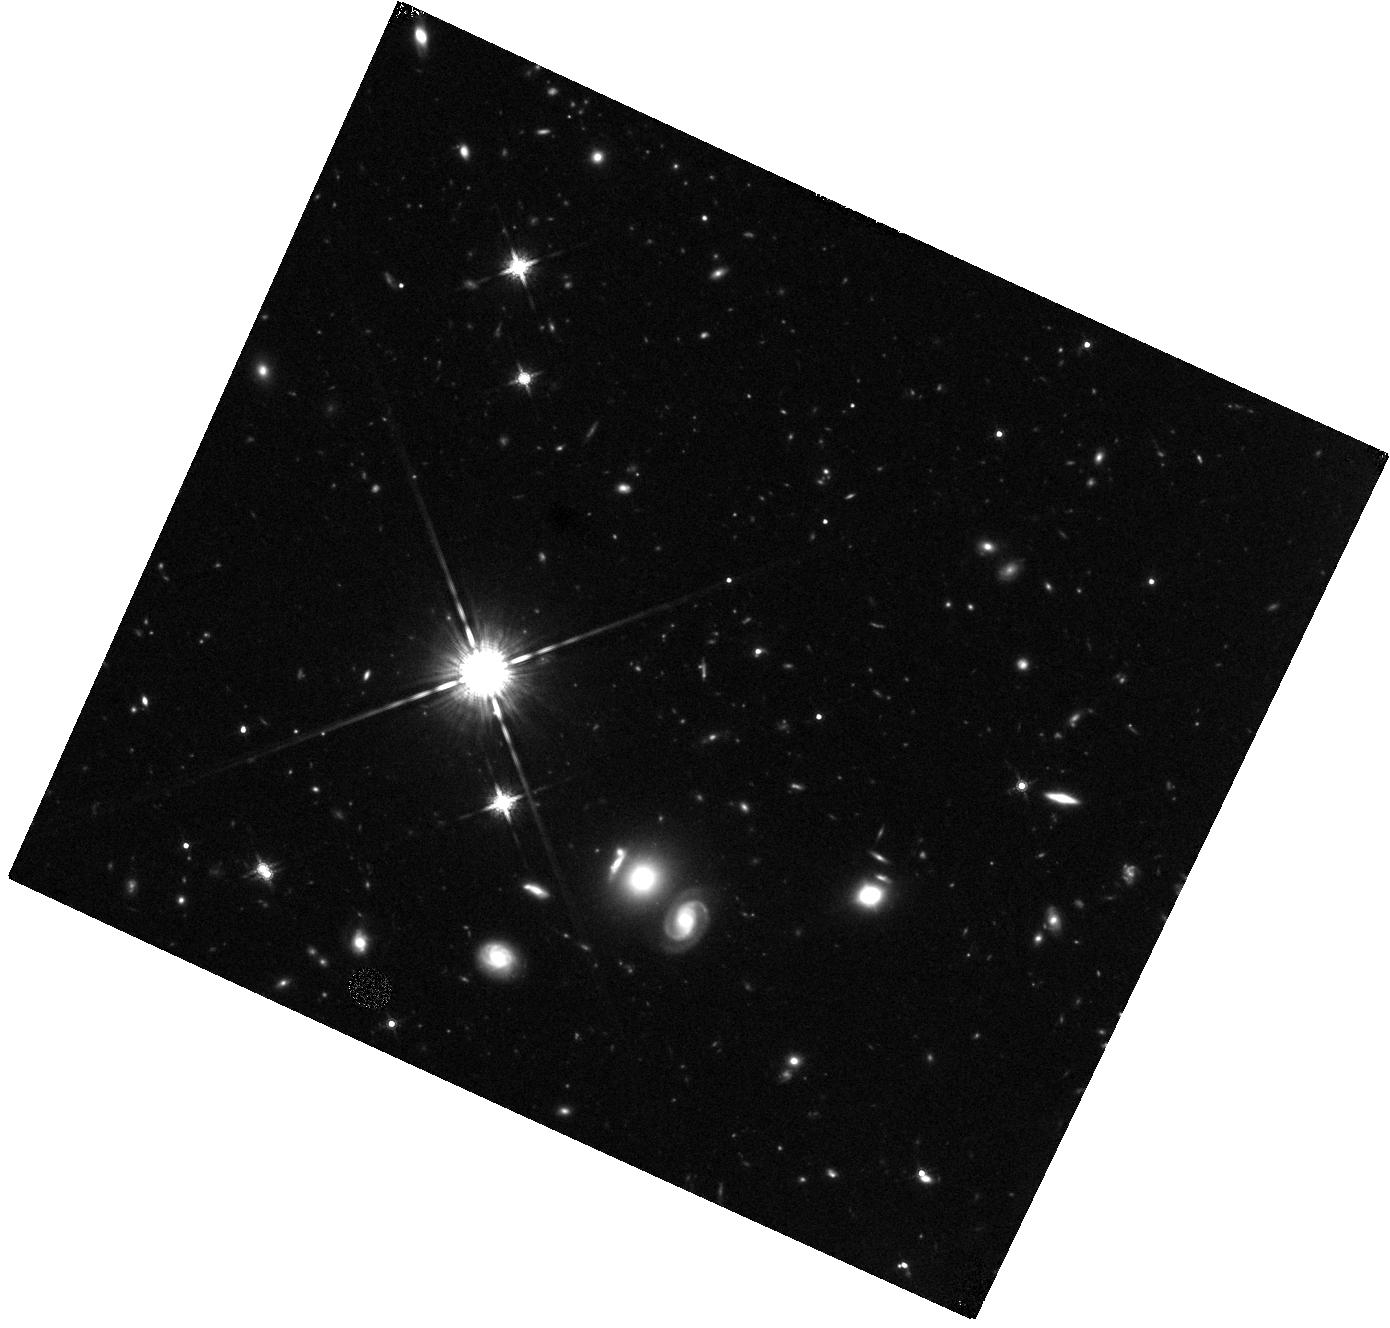
Target: WISELAB0851+31. Instrument: WFC3/IR. Filter: F160W. Exposure: 44 min. Observation ID: hst_12930_15_wfc3_ir_f160w_ibxu15

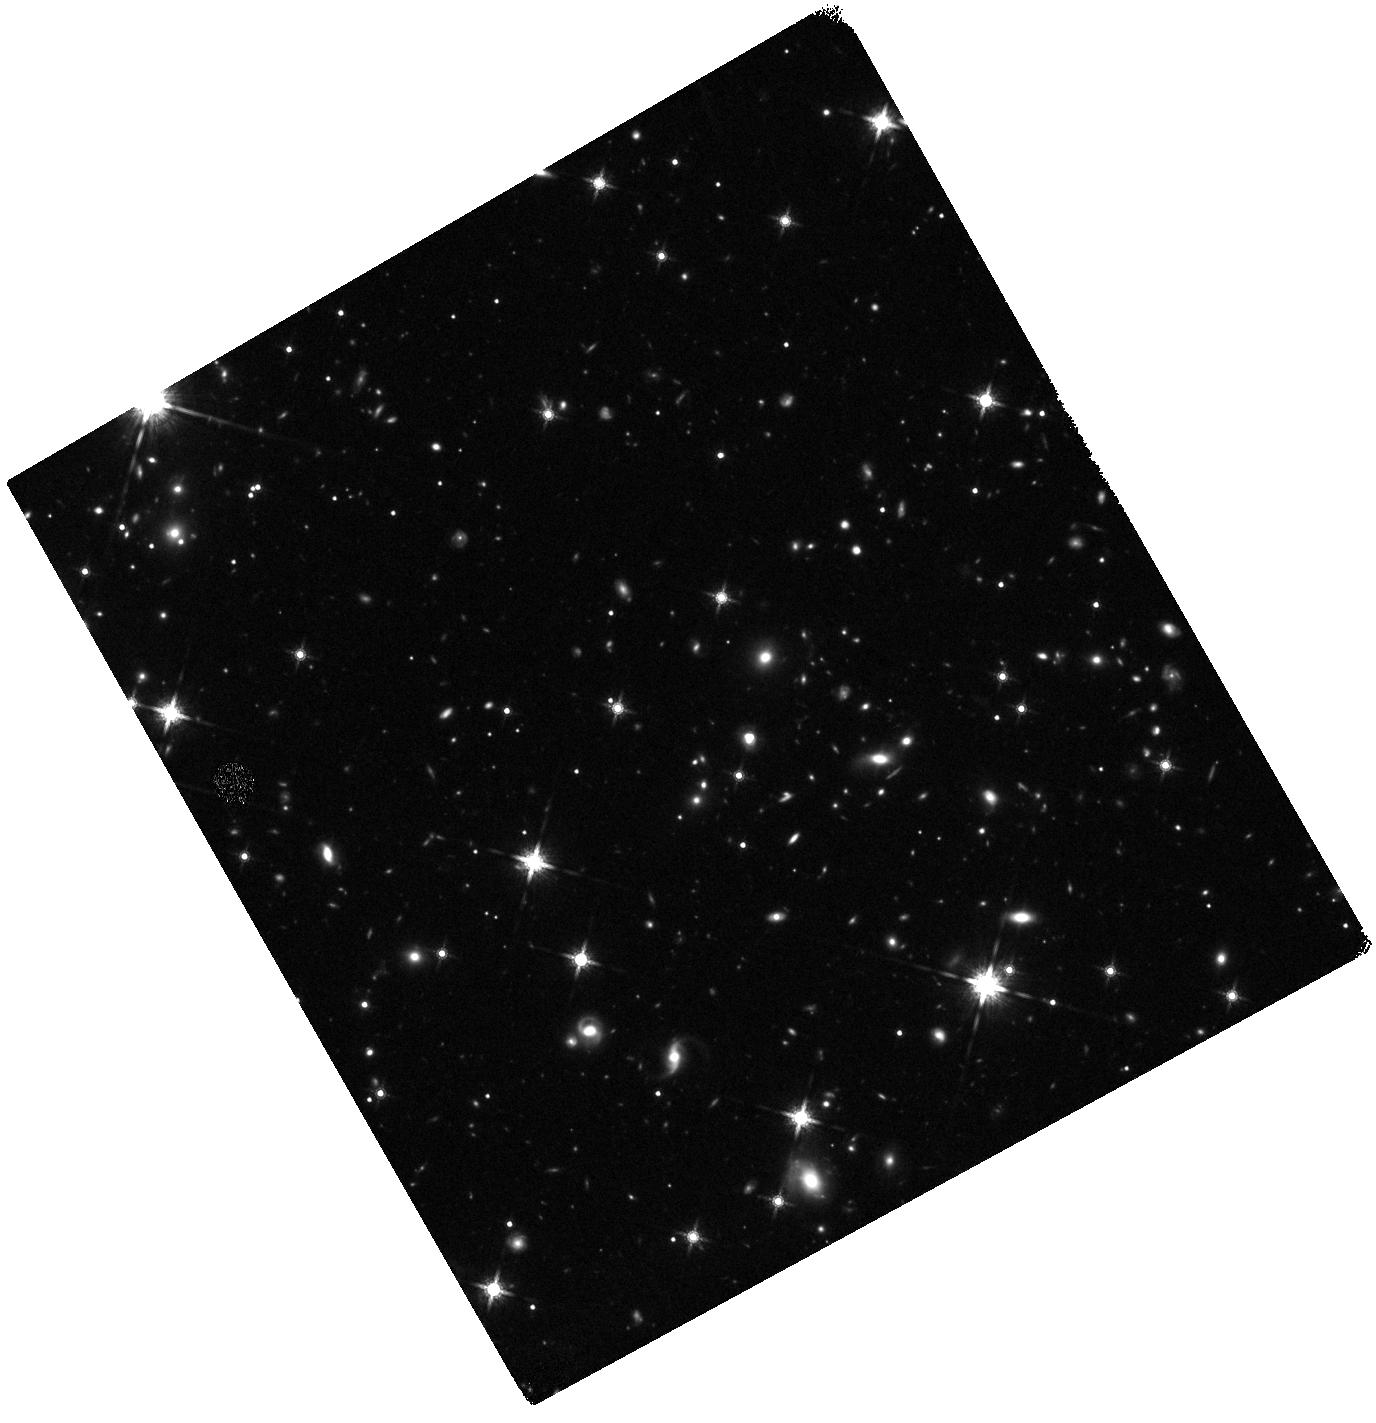
Target: WISELAB1819+45. Instrument: WFC3/IR. Filter: F160W. Exposure: 47 min. Observation ID: hst_12930_13_wfc3_ir_f160w_ibxu13

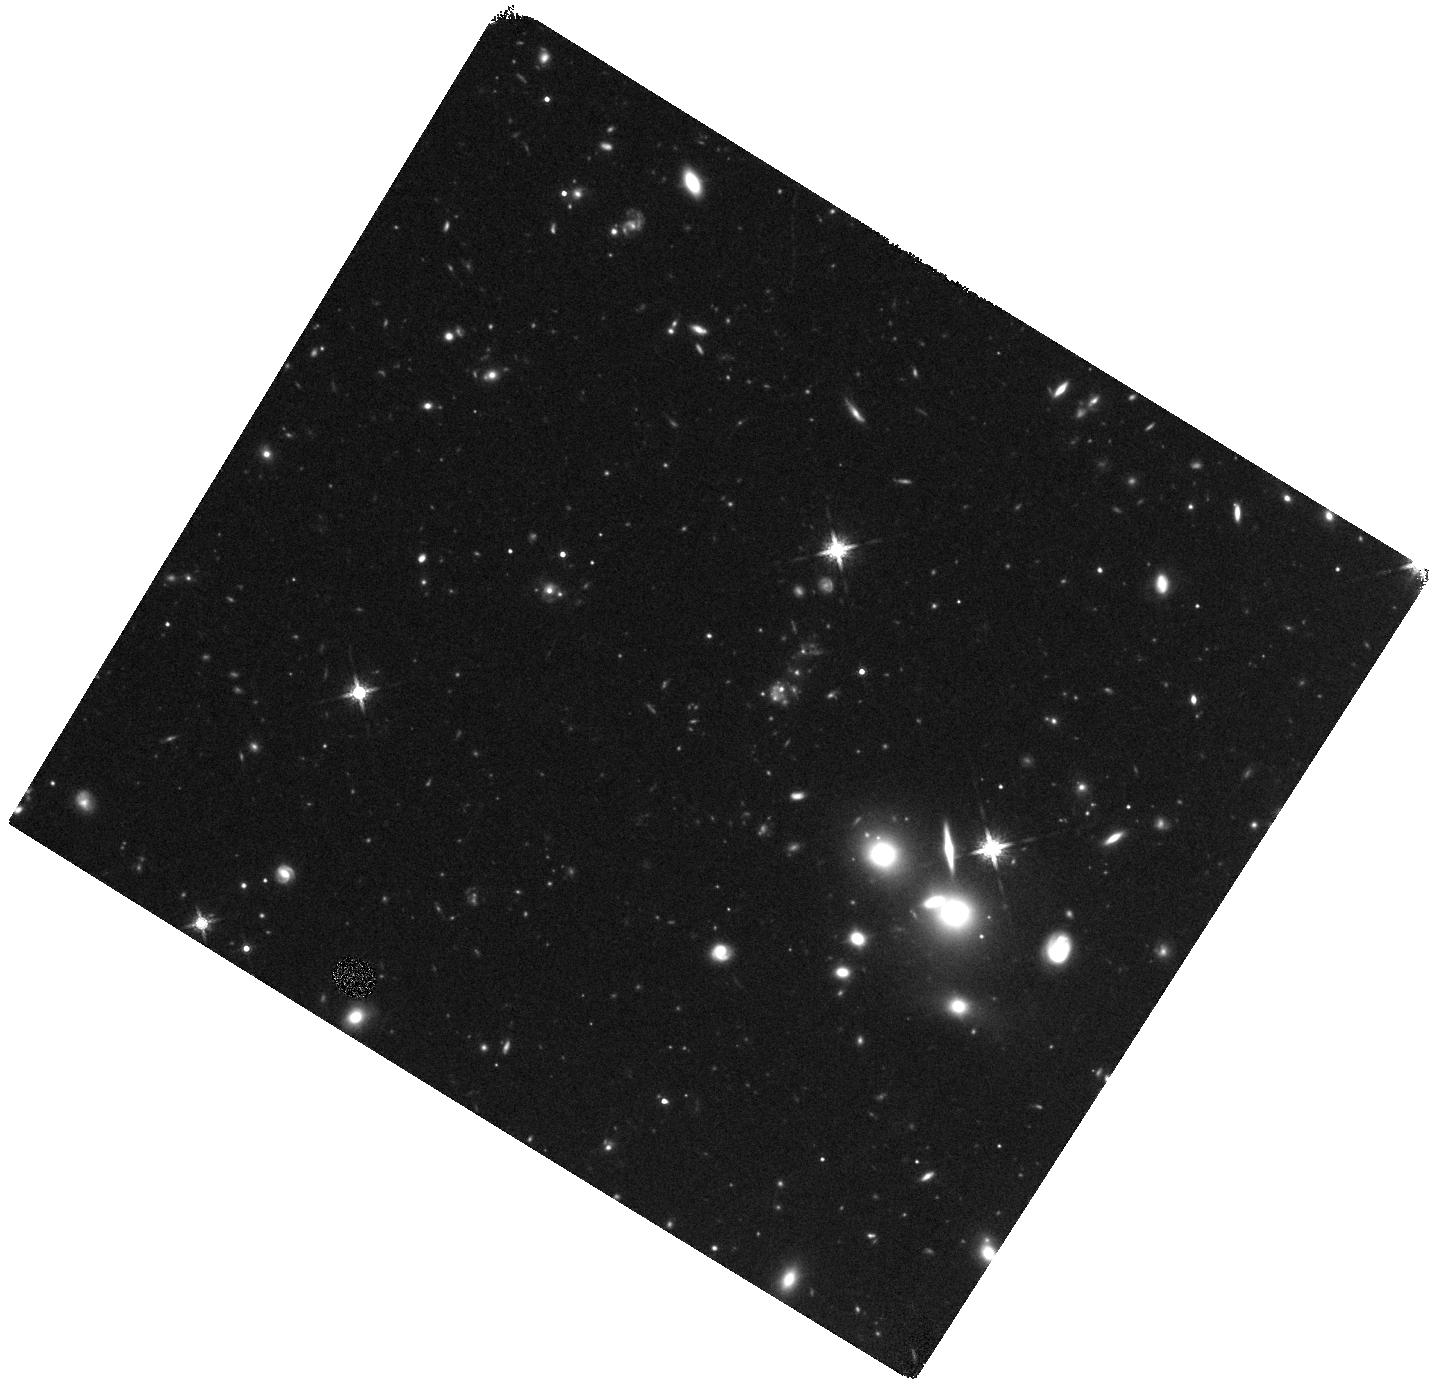
Target: WISELAB1337+00. Instrument: WFC3/IR. Filter: F160W. Exposure: 40 min. Observation ID: hst_12930_01_wfc3_ir_f160w_ibxu01

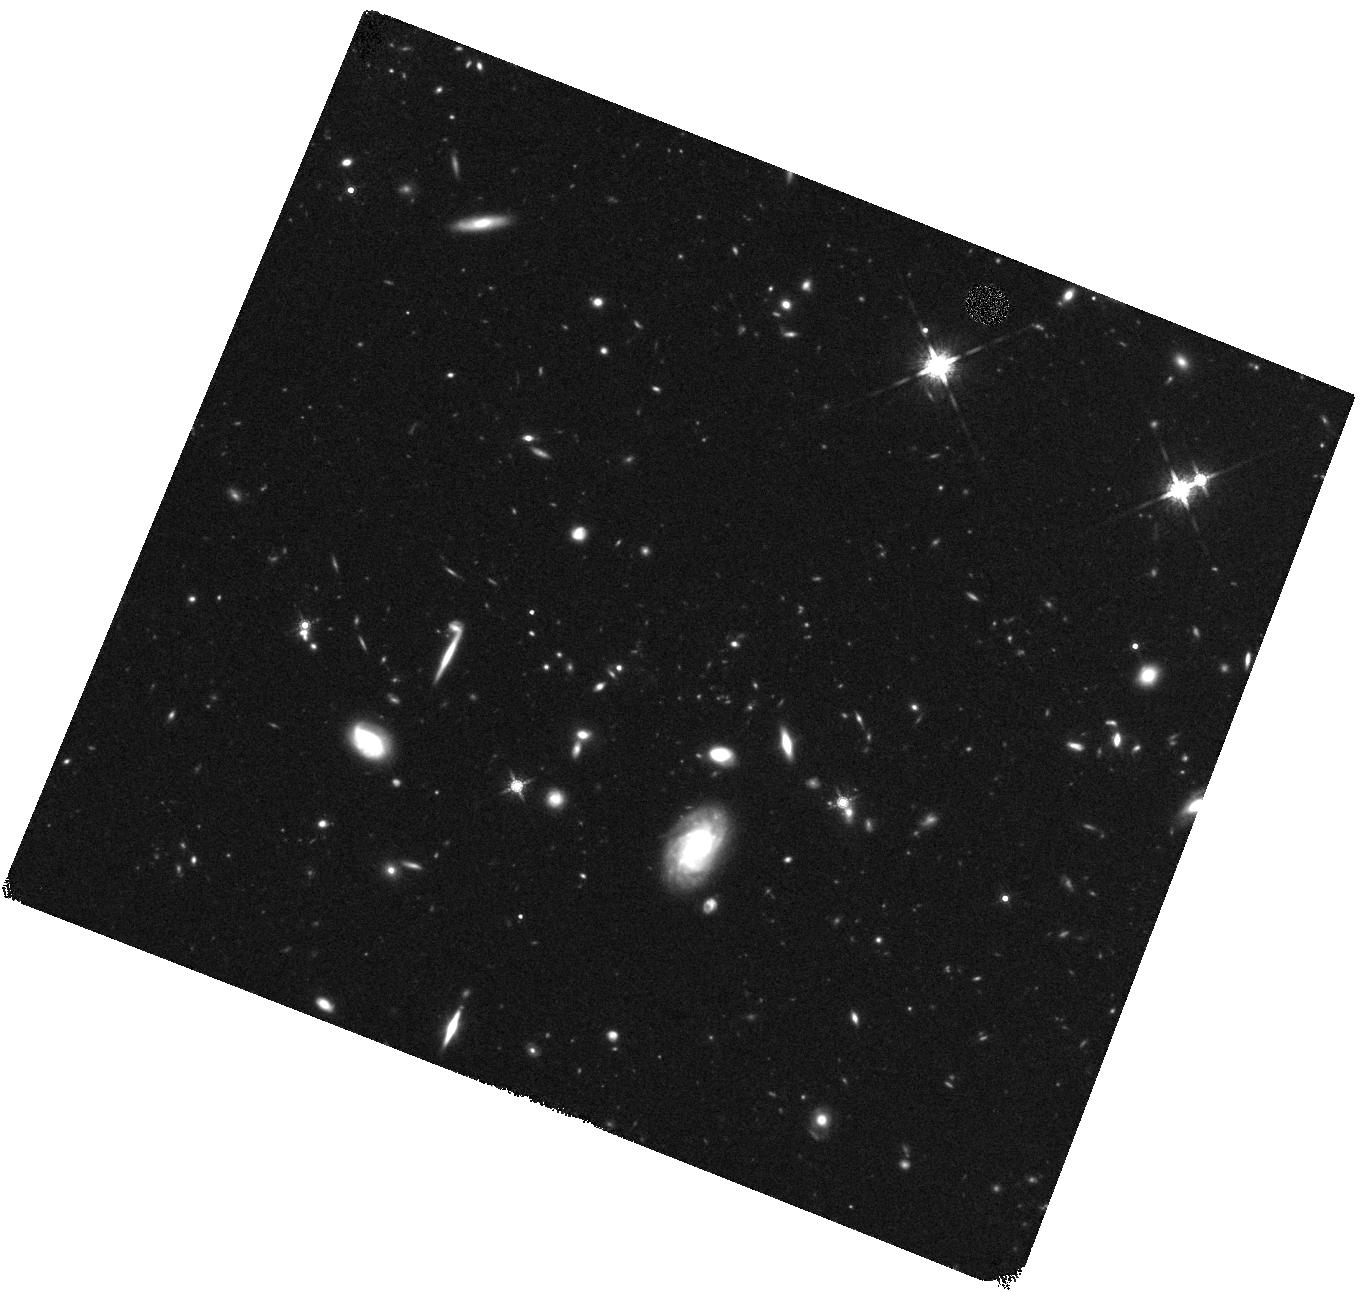
Target: WISELAB0859+48. Instrument: WFC3/IR. Filter: F160W. Exposure: 47 min. Observation ID: hst_12930_17_wfc3_ir_f160w_ibxu17

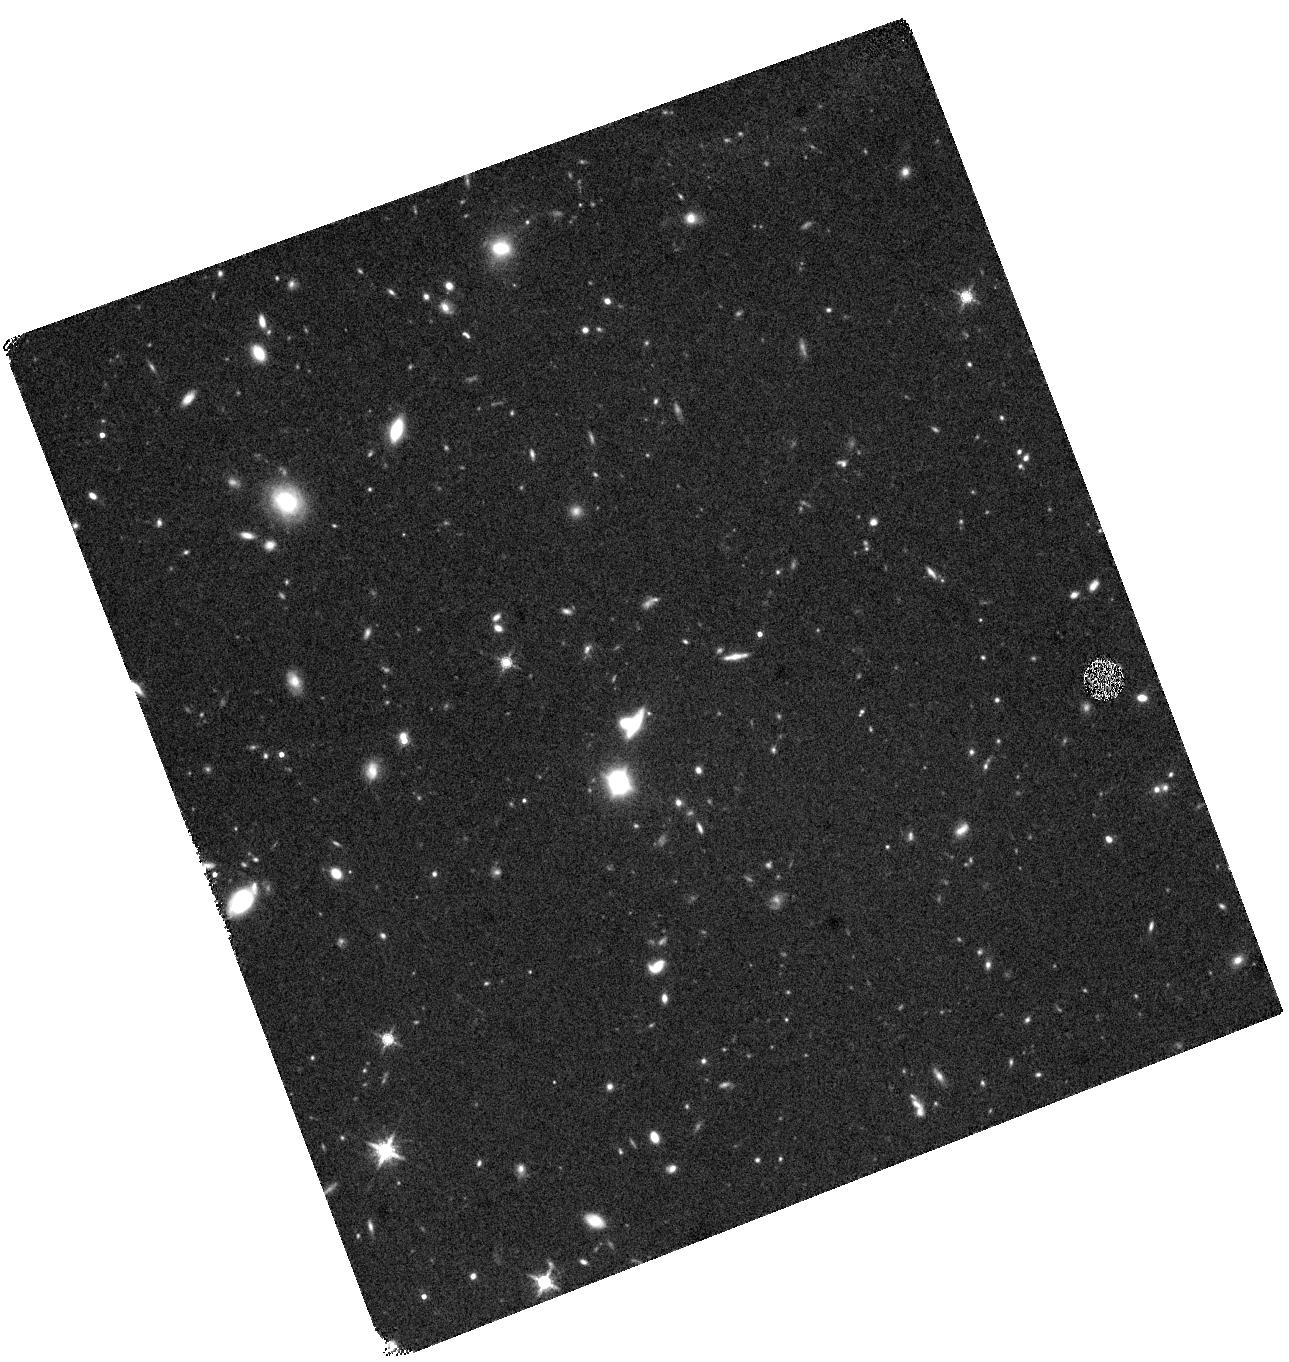
Target: WISELAB0220+01. Instrument: WFC3/IR. Filter: F160W. Exposure: 40 min. Observation ID: hst_12930_12_wfc3_ir_f160w_ibxu12

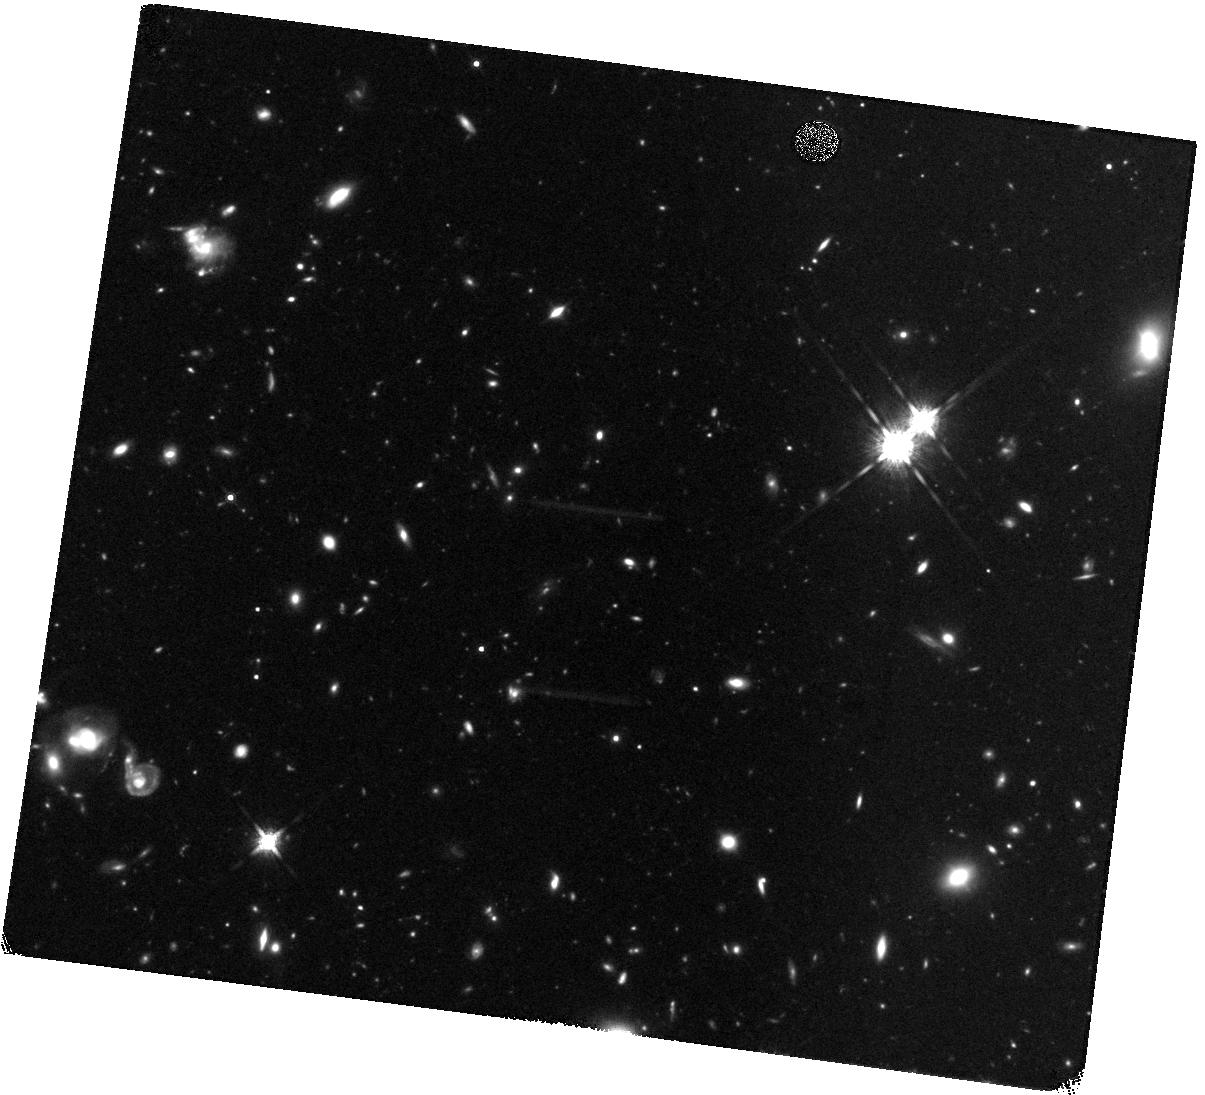
Target: WISELAB1500+60. Instrument: WFC3/IR. Filter: F160W. Exposure: 47 min. Observation ID: hst_12930_19_wfc3_ir_f160w_ibxu19

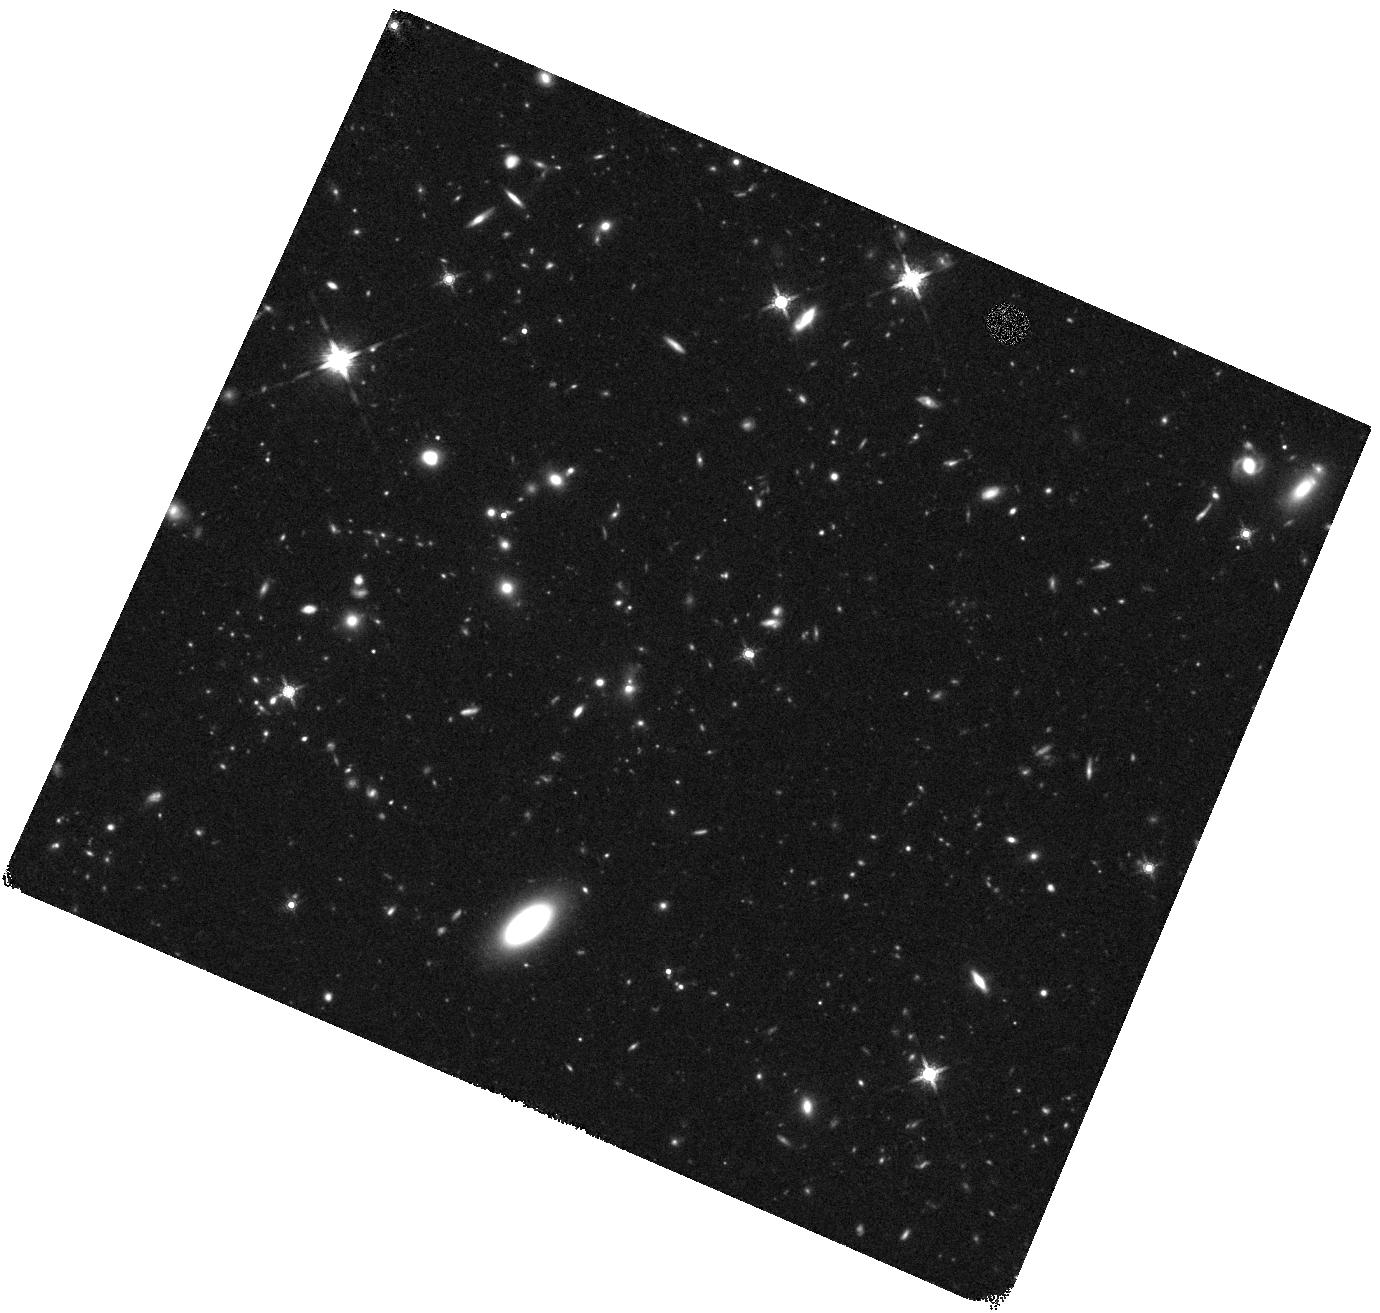
Target: WISELAB0500-22. Instrument: WFC3/IR. Filter: F160W. Exposure: 44 min. Observation ID: hst_12930_04_wfc3_ir_f160w_ibxu04

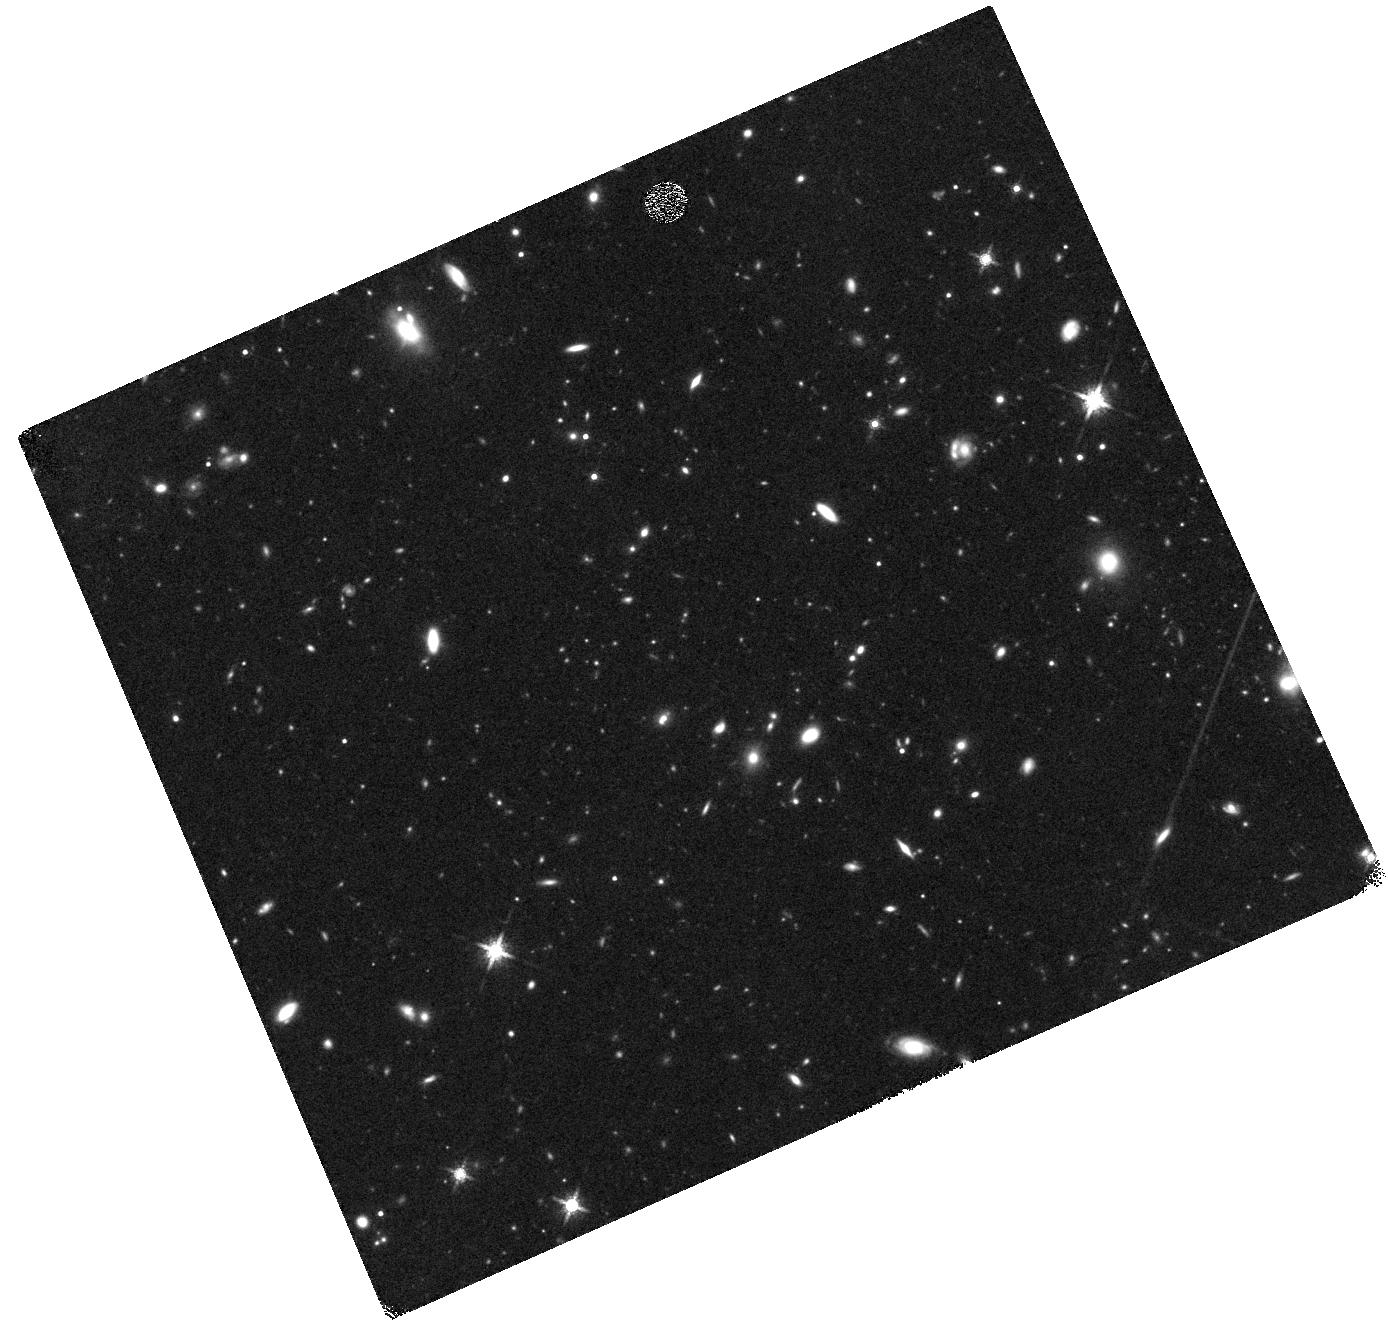
Target: WISELAB1220-19. Instrument: WFC3/IR. Filter: F160W. Exposure: 40 min. Observation ID: hst_12930_03_wfc3_ir_f160w_ibxu03

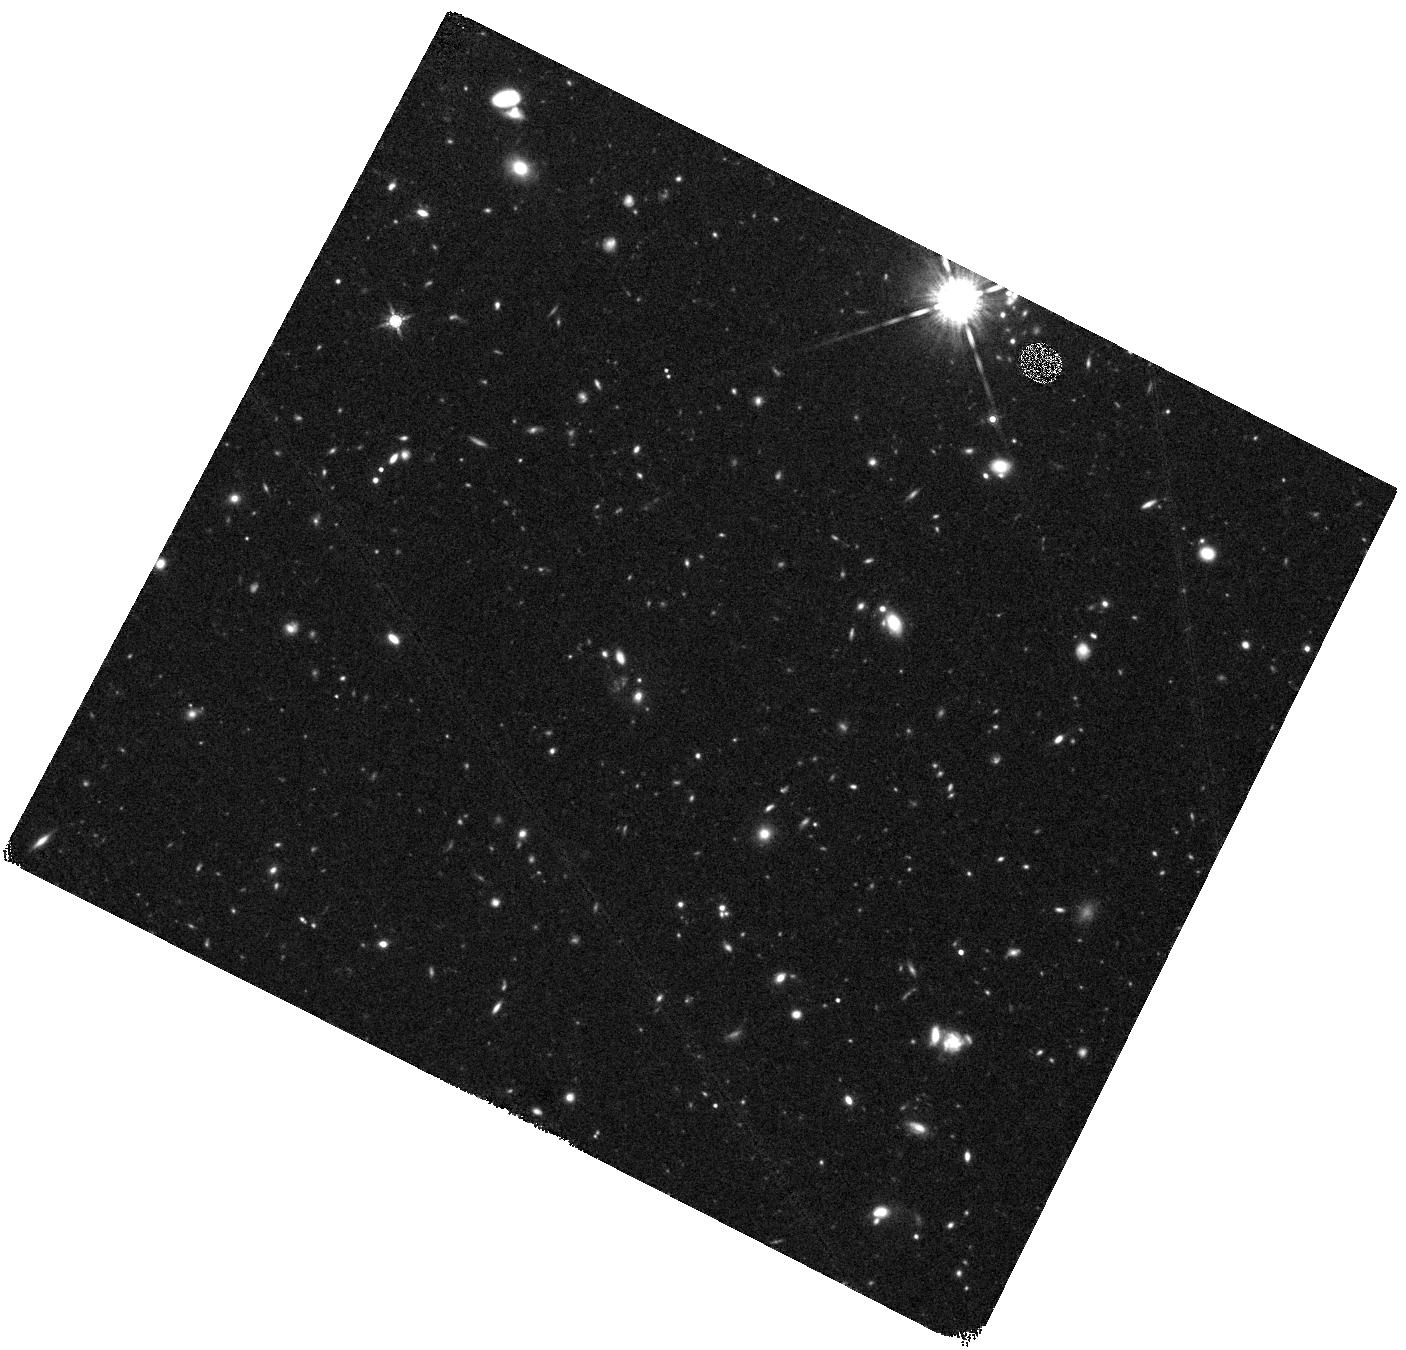
Target: WISELAB1052+45. Instrument: WFC3/IR. Filter: F160W. Exposure: 47 min. Observation ID: hst_12930_02_wfc3_ir_f160w_ibxu02

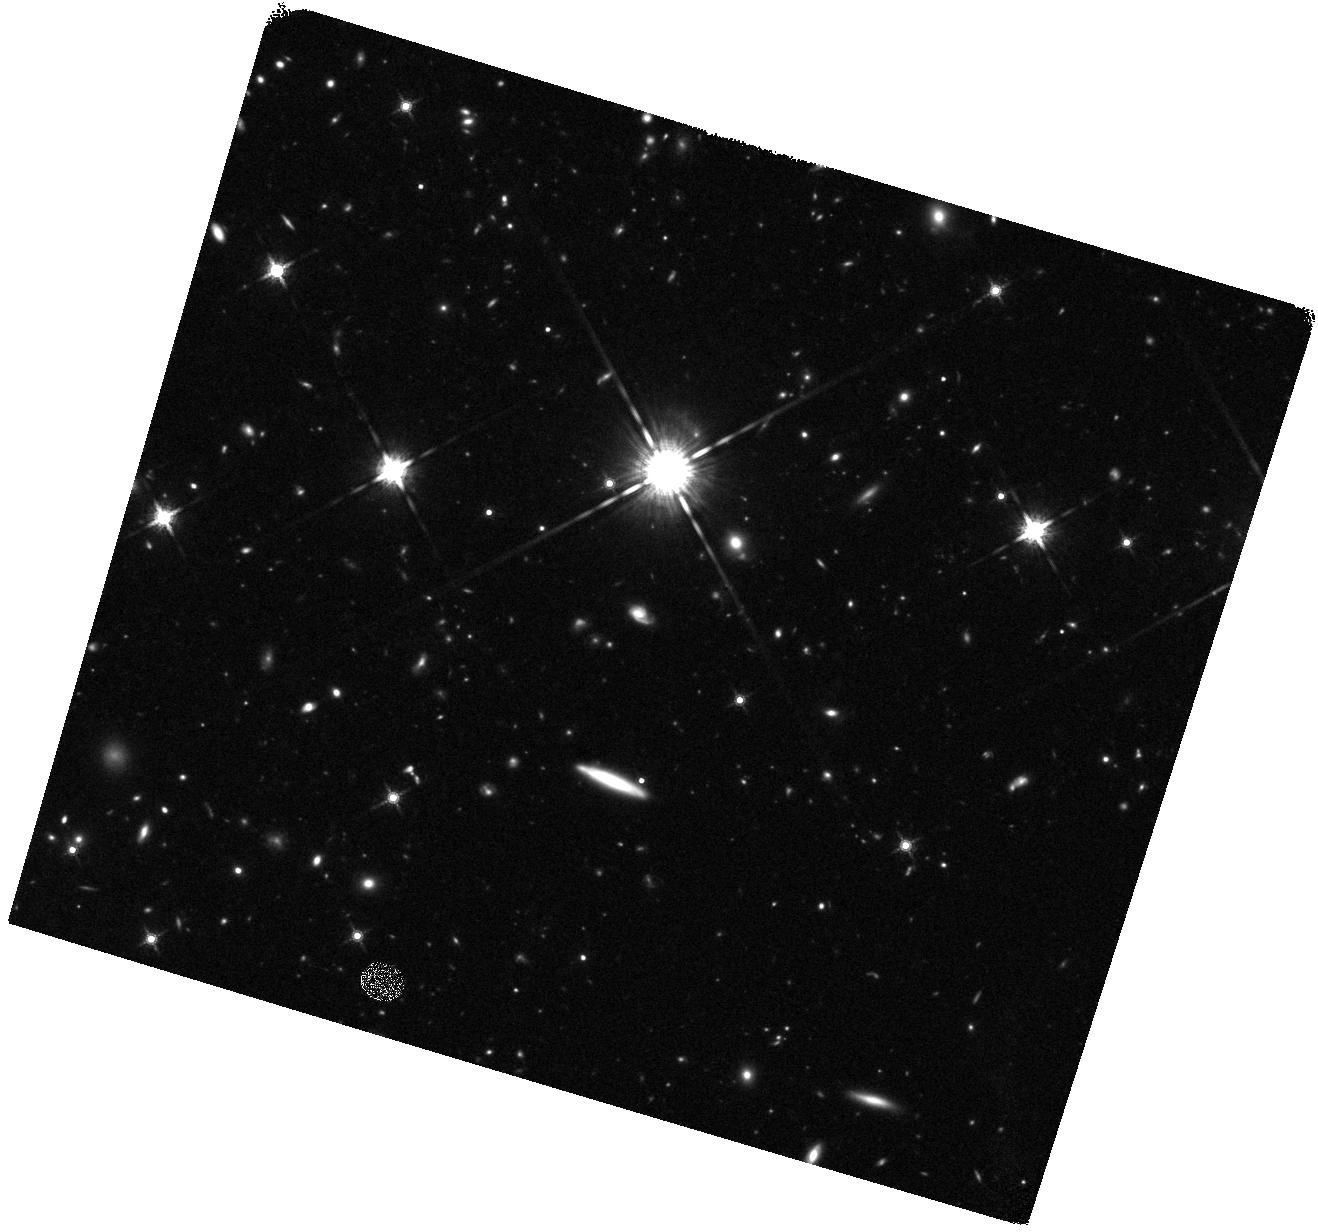
Target: WISELAB0757+51. Instrument: WFC3/IR. Filter: F160W. Exposure: 47 min. Observation ID: hst_12930_07_wfc3_ir_f160w_ibxu07

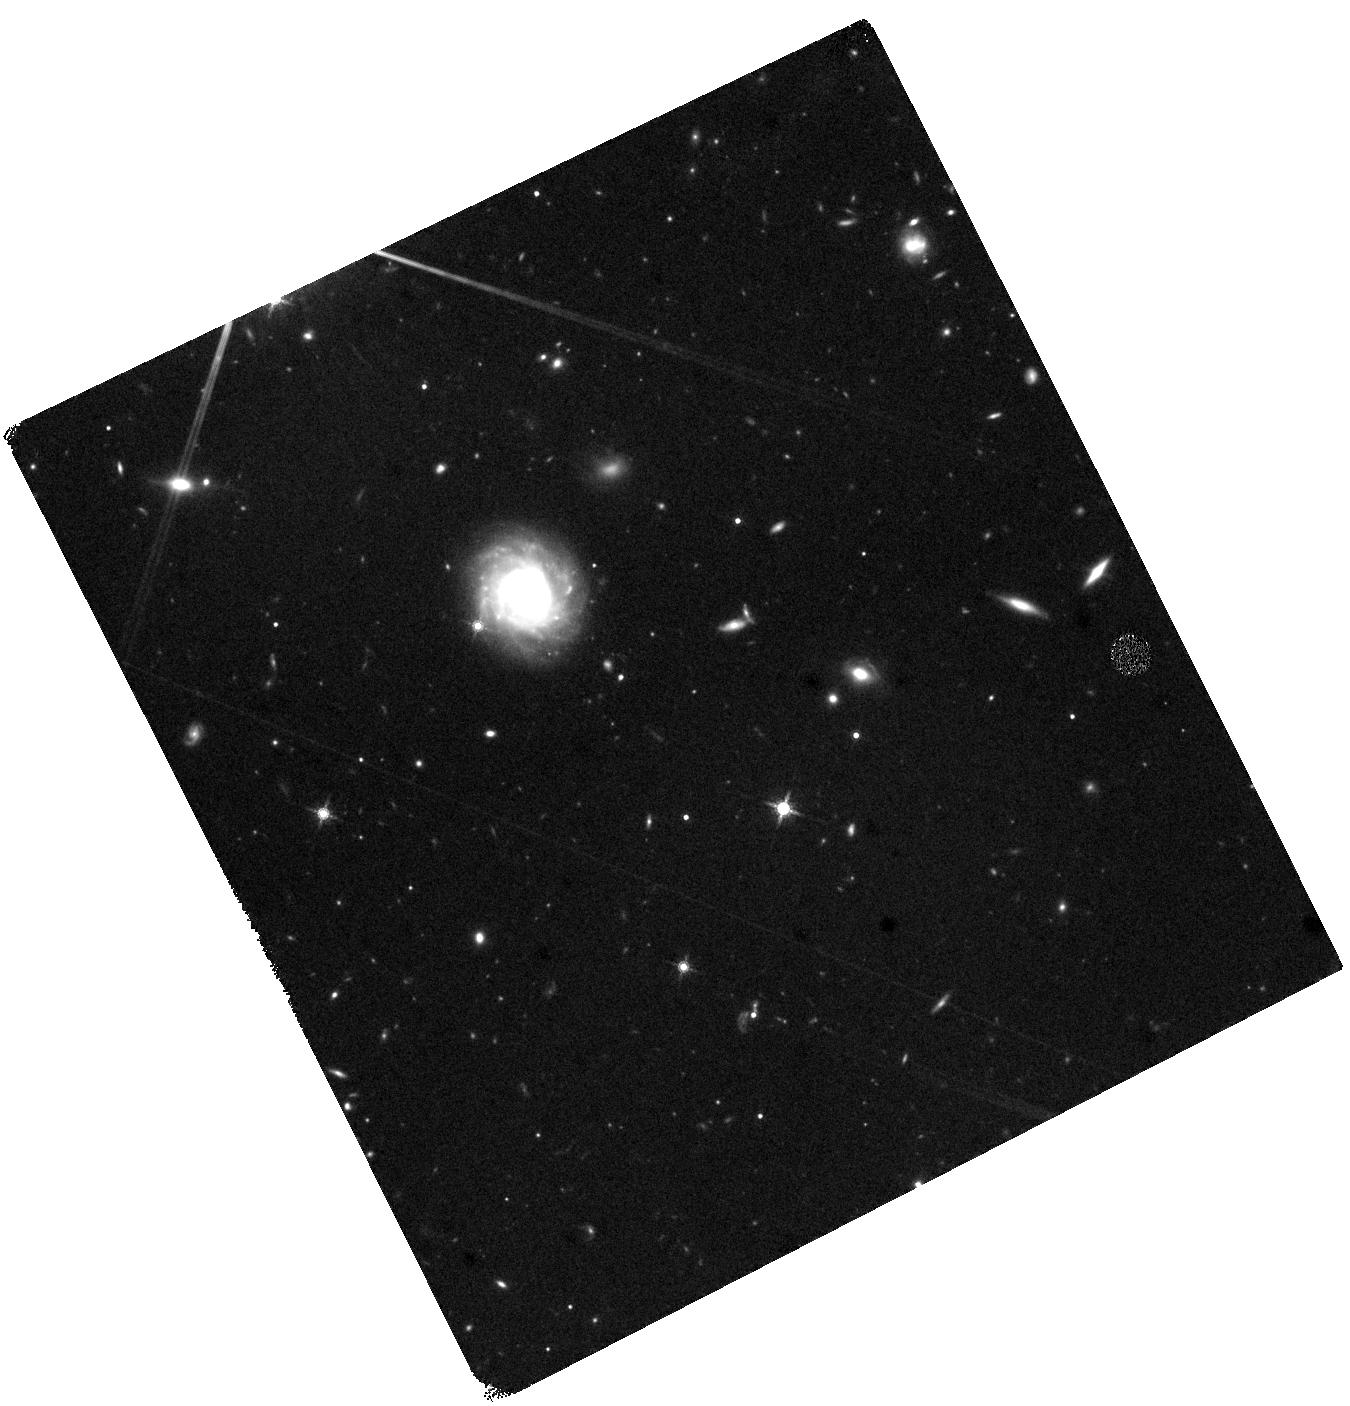
Target: WISELAB2246-05. Instrument: WFC3/IR. Filter: F160W. Exposure: 44 min. Observation ID: hst_12930_21_wfc3_ir_f160w_ibxu21

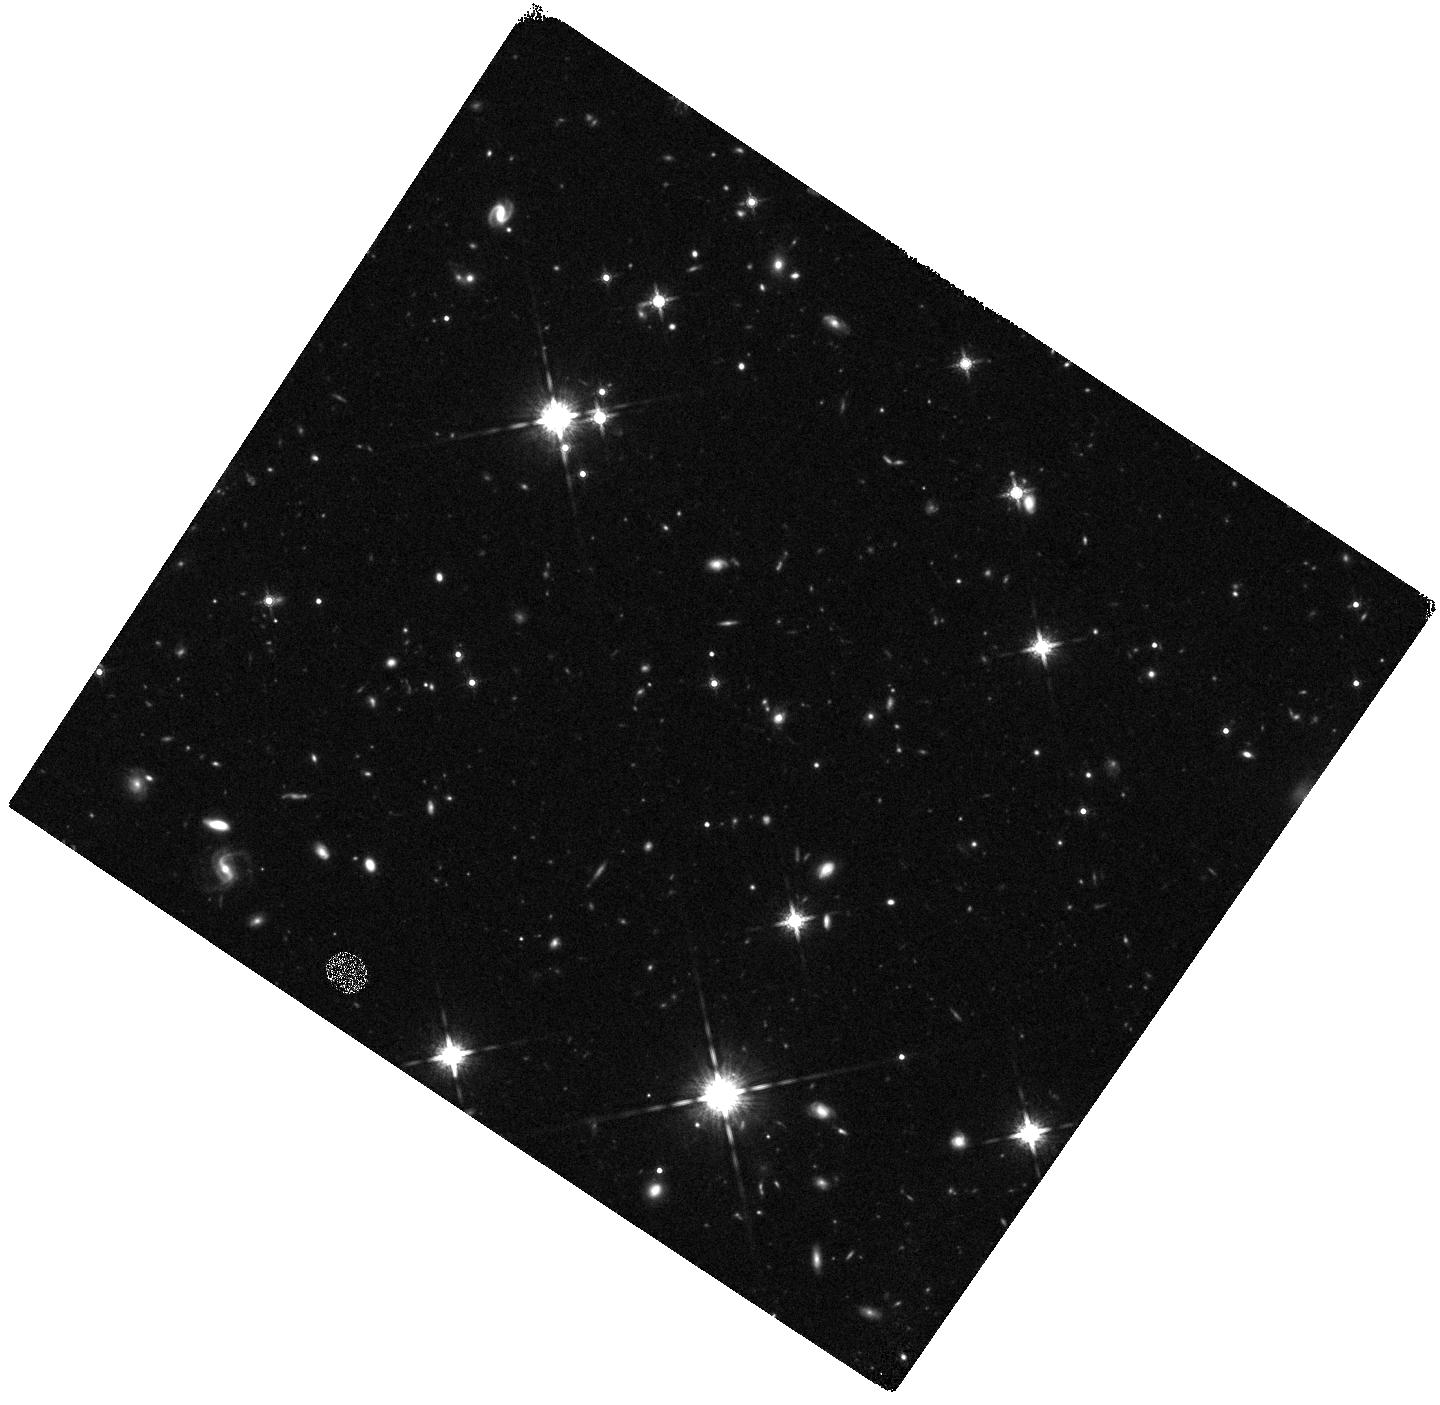
Target: WISELAB0859-00. Instrument: WFC3/IR. Filter: F160W. Exposure: 44 min. Observation ID: hst_12930_06_wfc3_ir_f160w_ibxu06

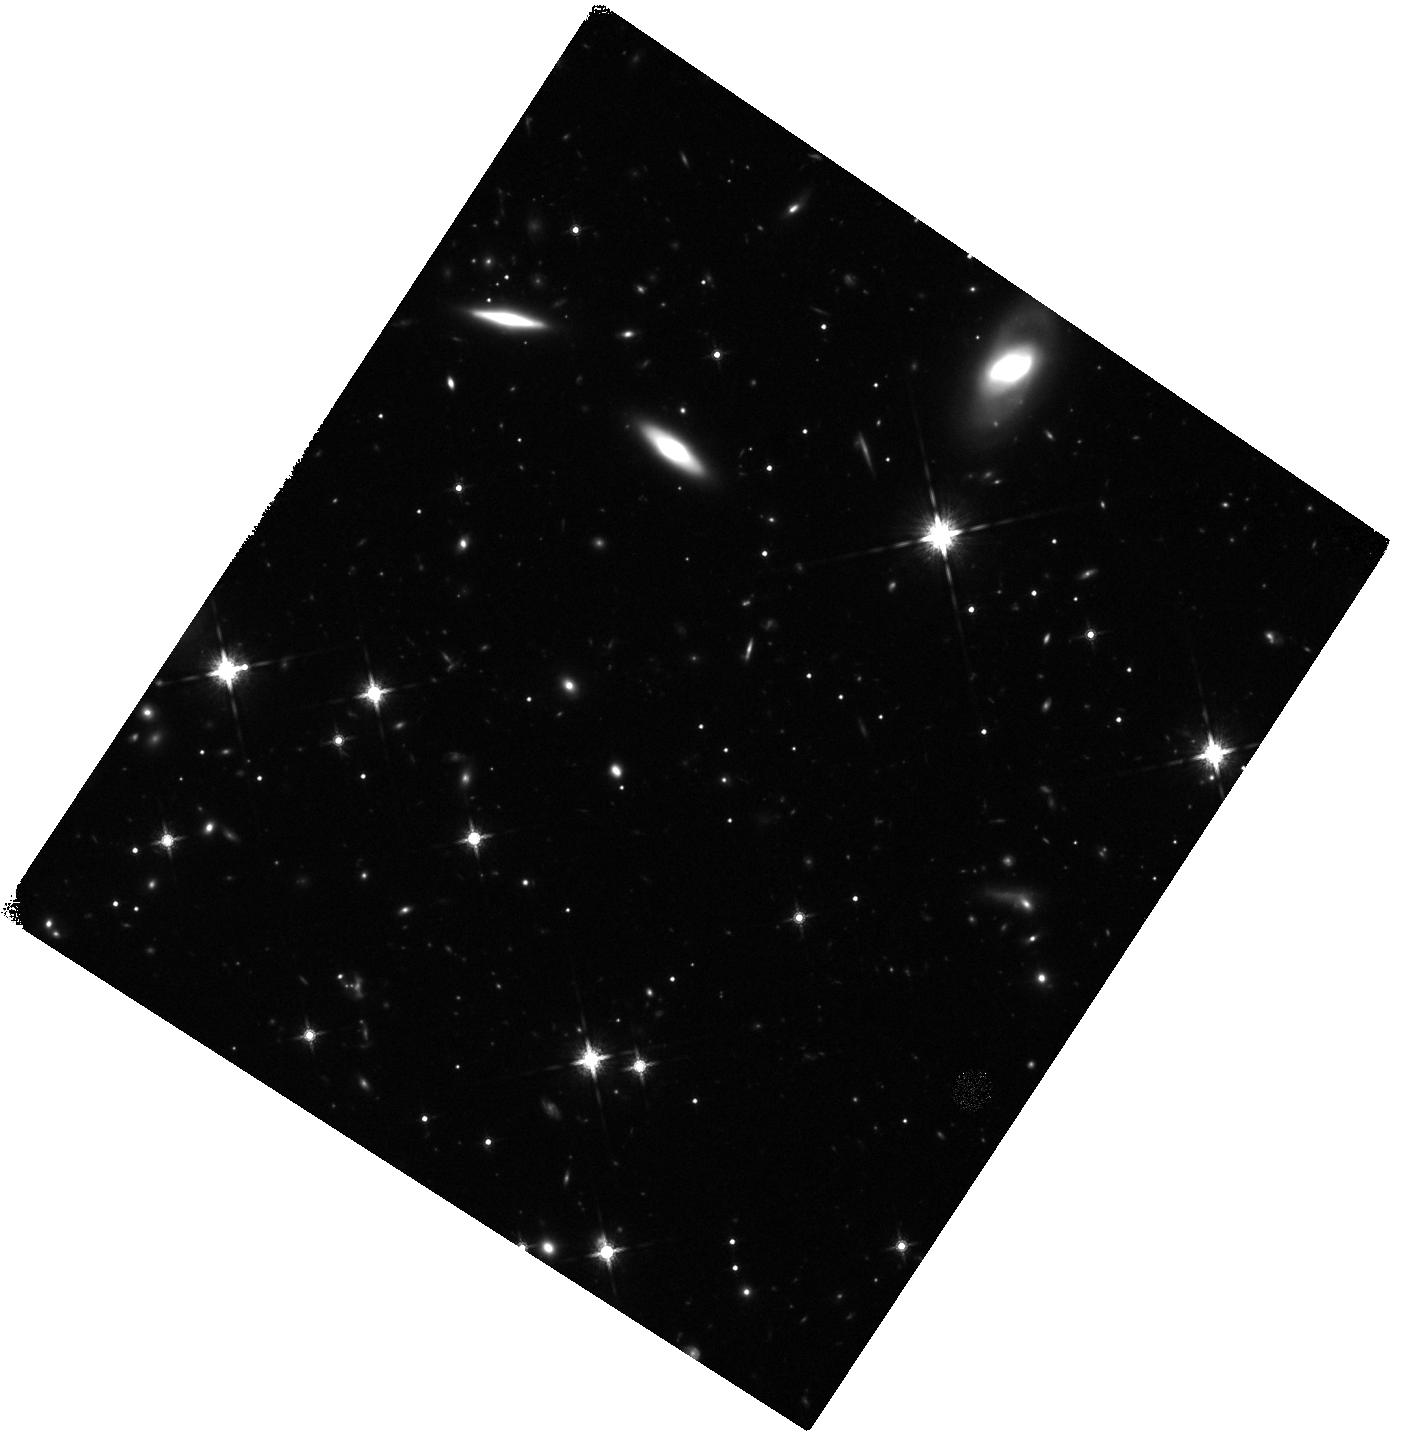
Target: WISELAB0243+41. Instrument: WFC3/IR. Filter: F160W. Exposure: 40 min. Observation ID: hst_12930_14_wfc3_ir_f160w_ibxu14

WISE Discovered Ly-alpha Blobs at High-z: The missing link? (PI: Bridge, Carrie)

Using data from the NASA Wide-field Infrared Survey Explorer (WISE) mission coupled with deep optical spectroscopy, we have discovered a new population of z>2 dusty Lyman-alpha emitters (LAEs) a third of which are Lyman-alpha ``blobs'' (LABs; >50kpc). These systems are among the most ultra-luminous galaxies at mid-IR wavelengths in the Universe - too rare and distant to have been discovered in previous IR surveys. They have unusually hot mid-/far-infrared colors, are radio quiet, and are almost certain to contain AGN growing at their maximal rates, and therefore experiencing intense feedback effects. The combination of spatially extended Ly-alpha (20-50 times the size of the galaxy), large amounts of dust, and extreme IR luminousities suggest we are catching the key transition from a dusty starburst to a quasar (QSO). These unique properties, make them strong candidates for being one of the ``missing links'' in the evolution of massive ellipticals. We propose WFC3/F160W (rest-optical) observations of the complete sample of WISE Lyman-alpha blobs (21) to characterize their morphologies, physical sizes, environments, stellar populations, and power source. Related and well-established populations (i.e sub-mm galaxies, QSOs, Lyman break galaxies, and optically selected Lyman-alpha blobs) already have extensive HST observations, and as such provide excellent comparison samples.